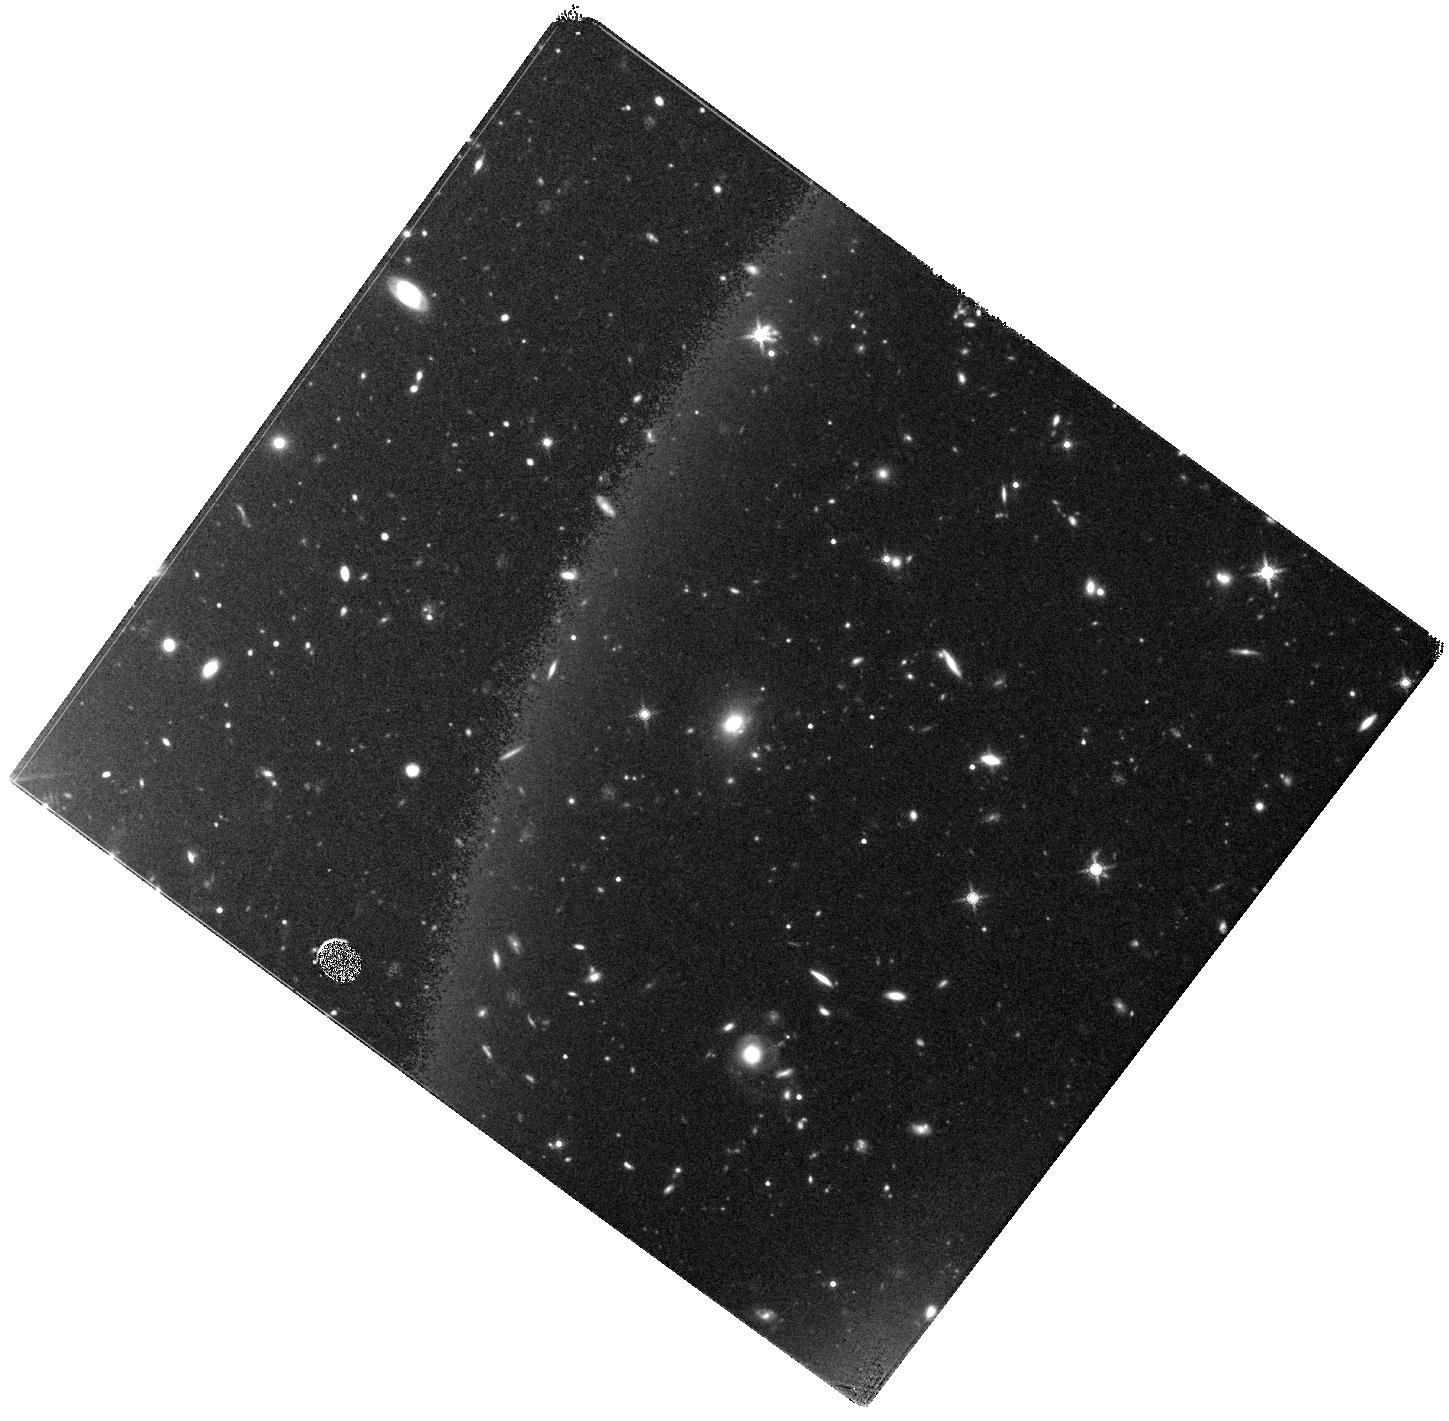
Target: SPT0348-62. Instrument: WFC3/IR. Filter: F160W. Exposure: 44 min. Observation ID: hst_15997_01_wfc3_ir_f160w_ie6q01

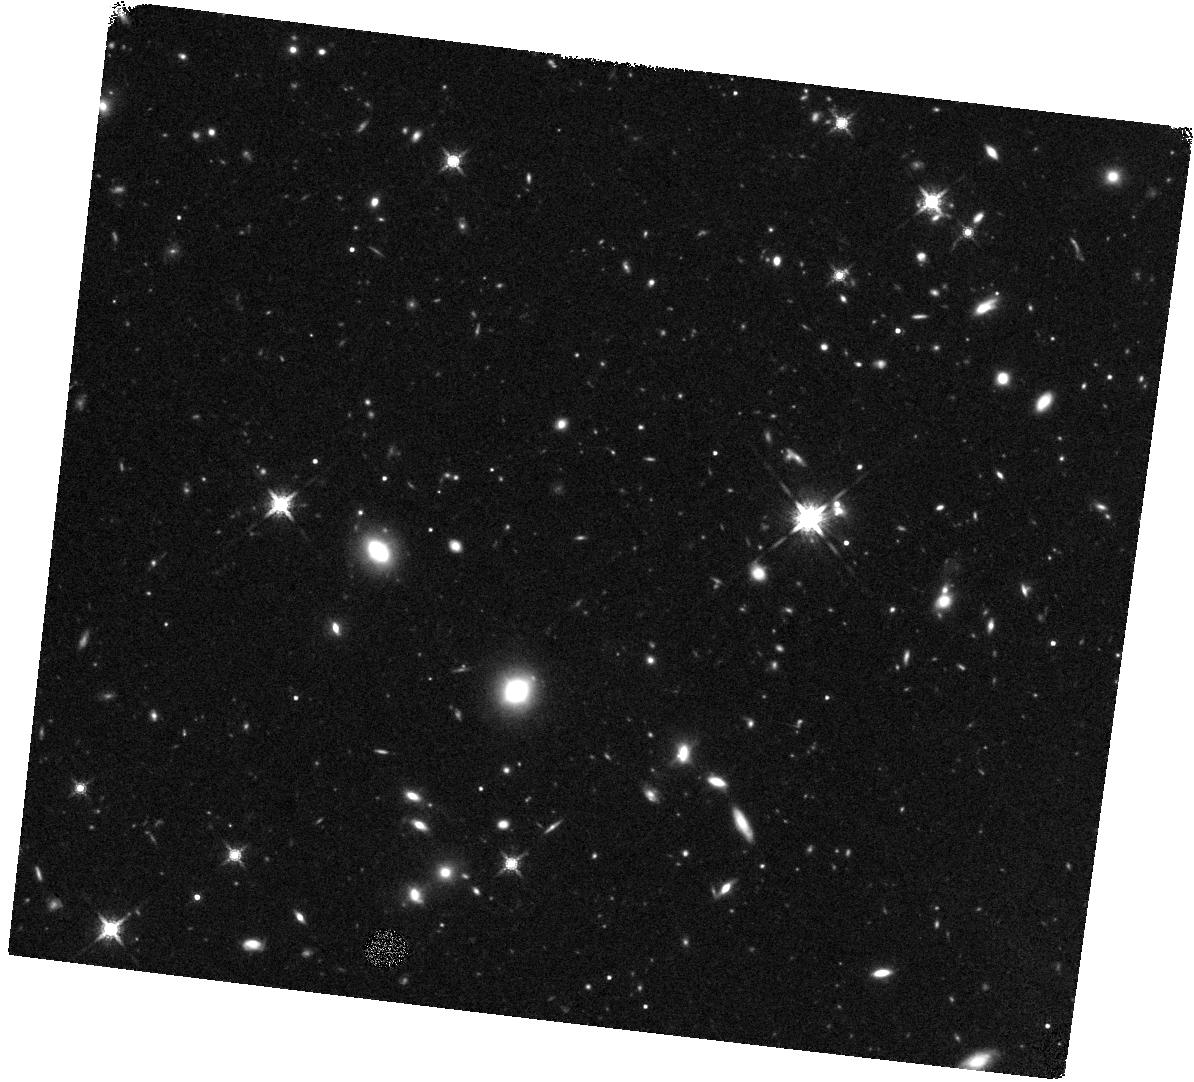
Target: SPT0348-62-OFFSET. Instrument: WFC3/IR. Filter: F160W. Exposure: 44 min. Observation ID: hst_15997_07_wfc3_ir_f160w_ie6q07

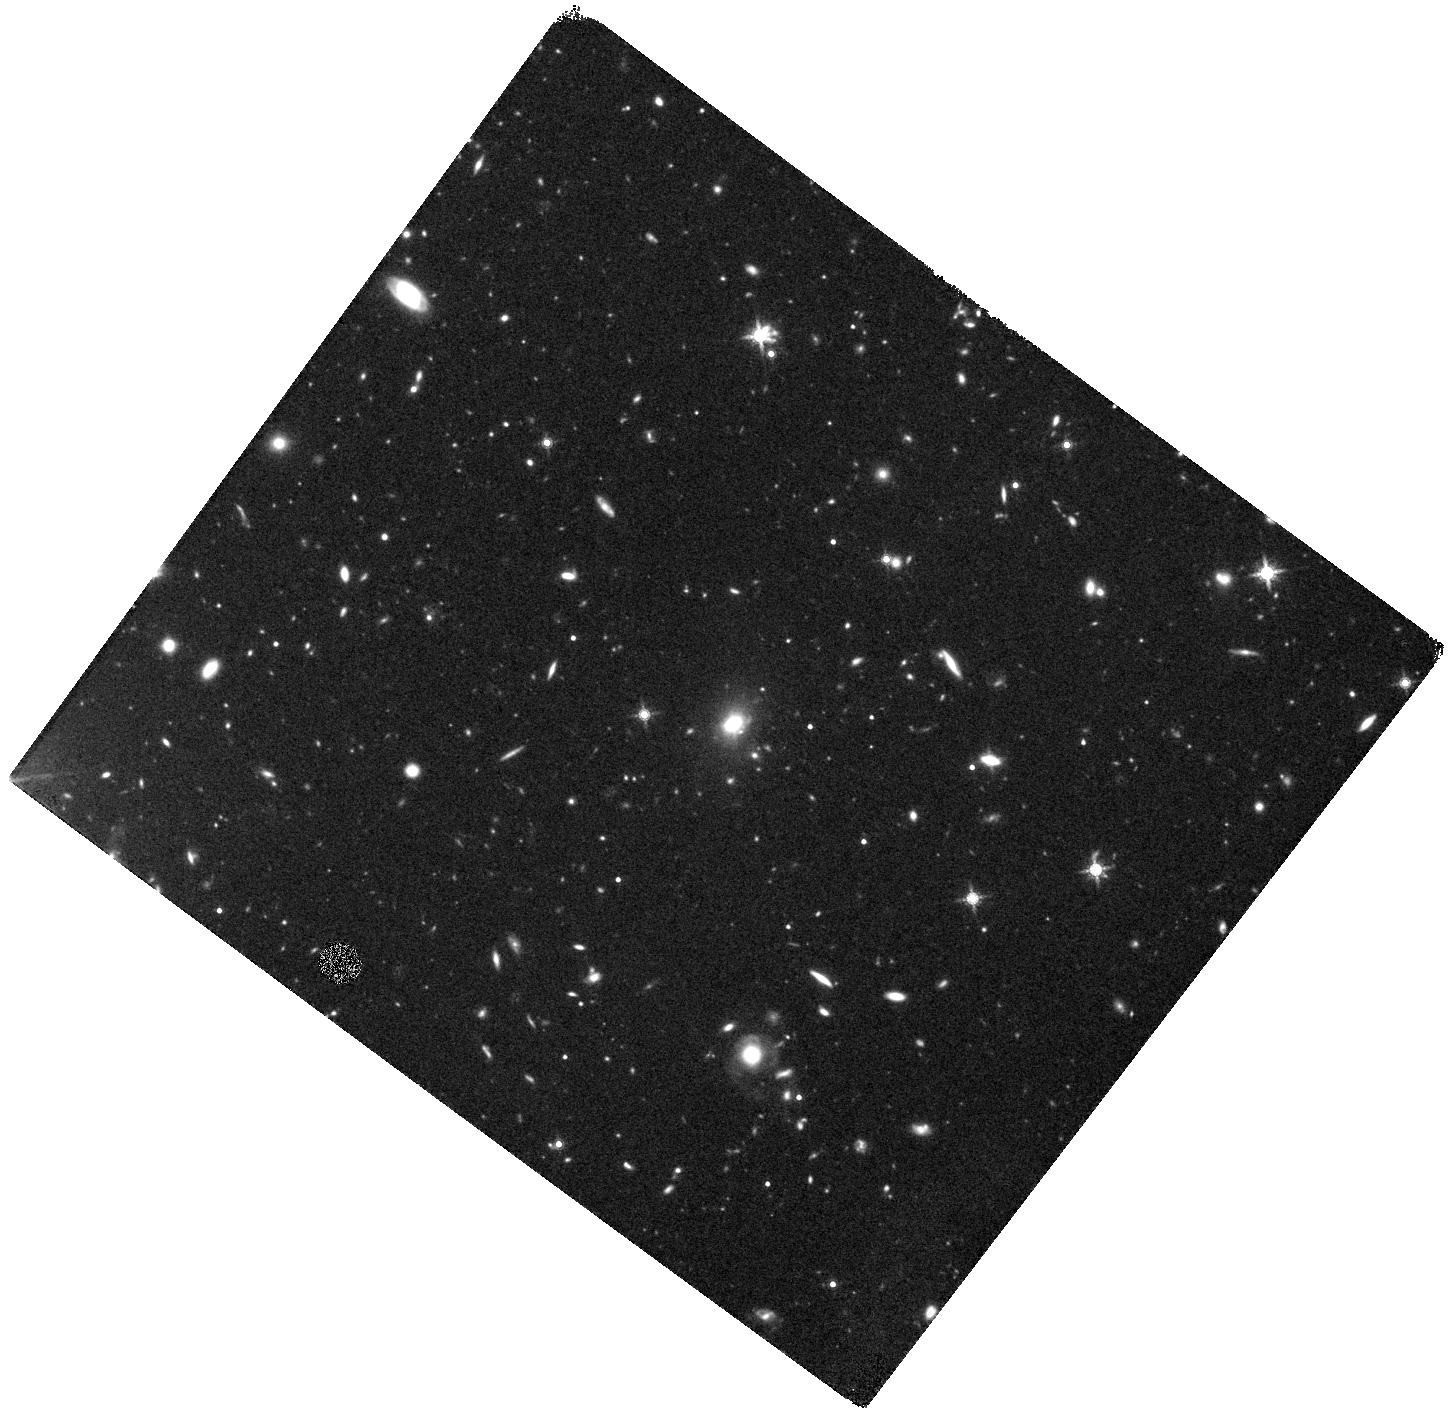
Target: SPT0348-62. Instrument: WFC3/IR. Filter: F160W. Exposure: 44 min. Observation ID: hst_15997_04_wfc3_ir_f160w_ie6q04

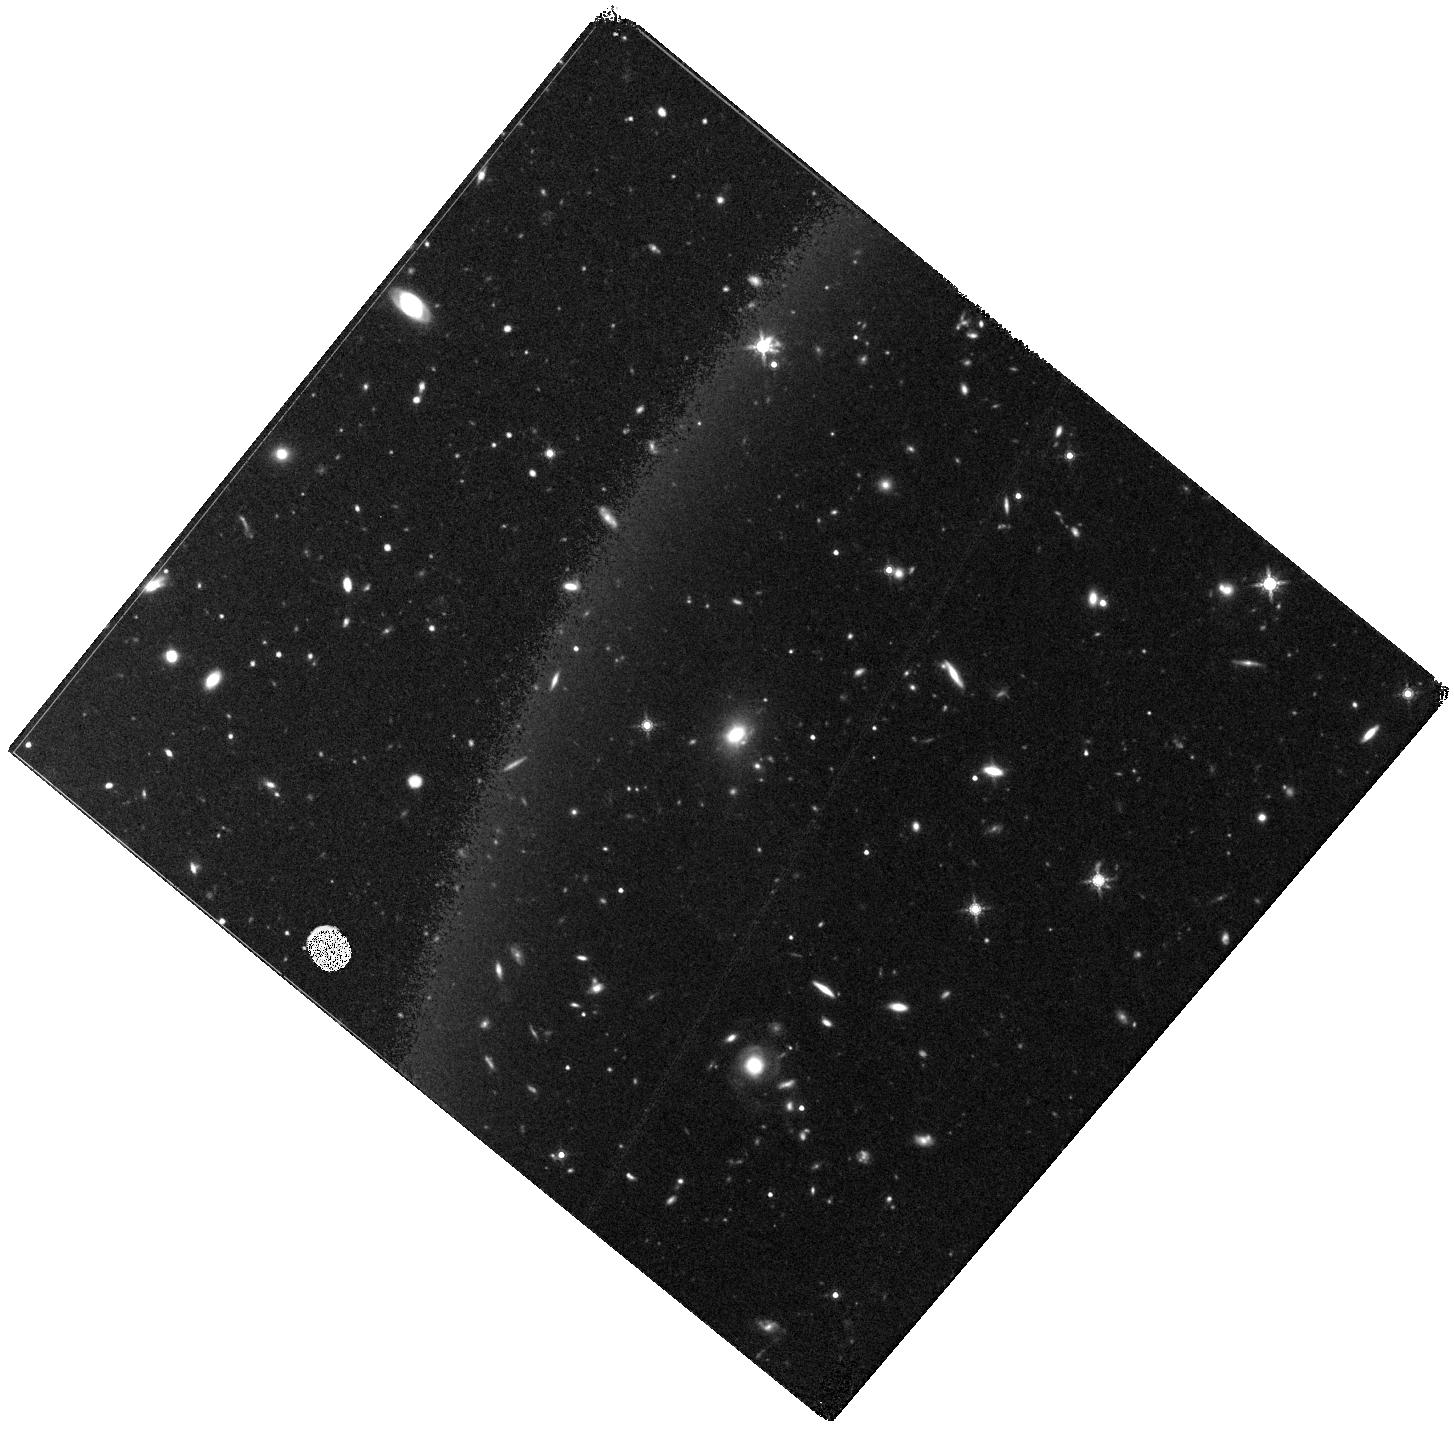
Target: SPT0348-62. Instrument: WFC3/IR. Filter: F160W. Exposure: 44 min. Observation ID: hst_15997_03_wfc3_ir_f160w_ie6q03

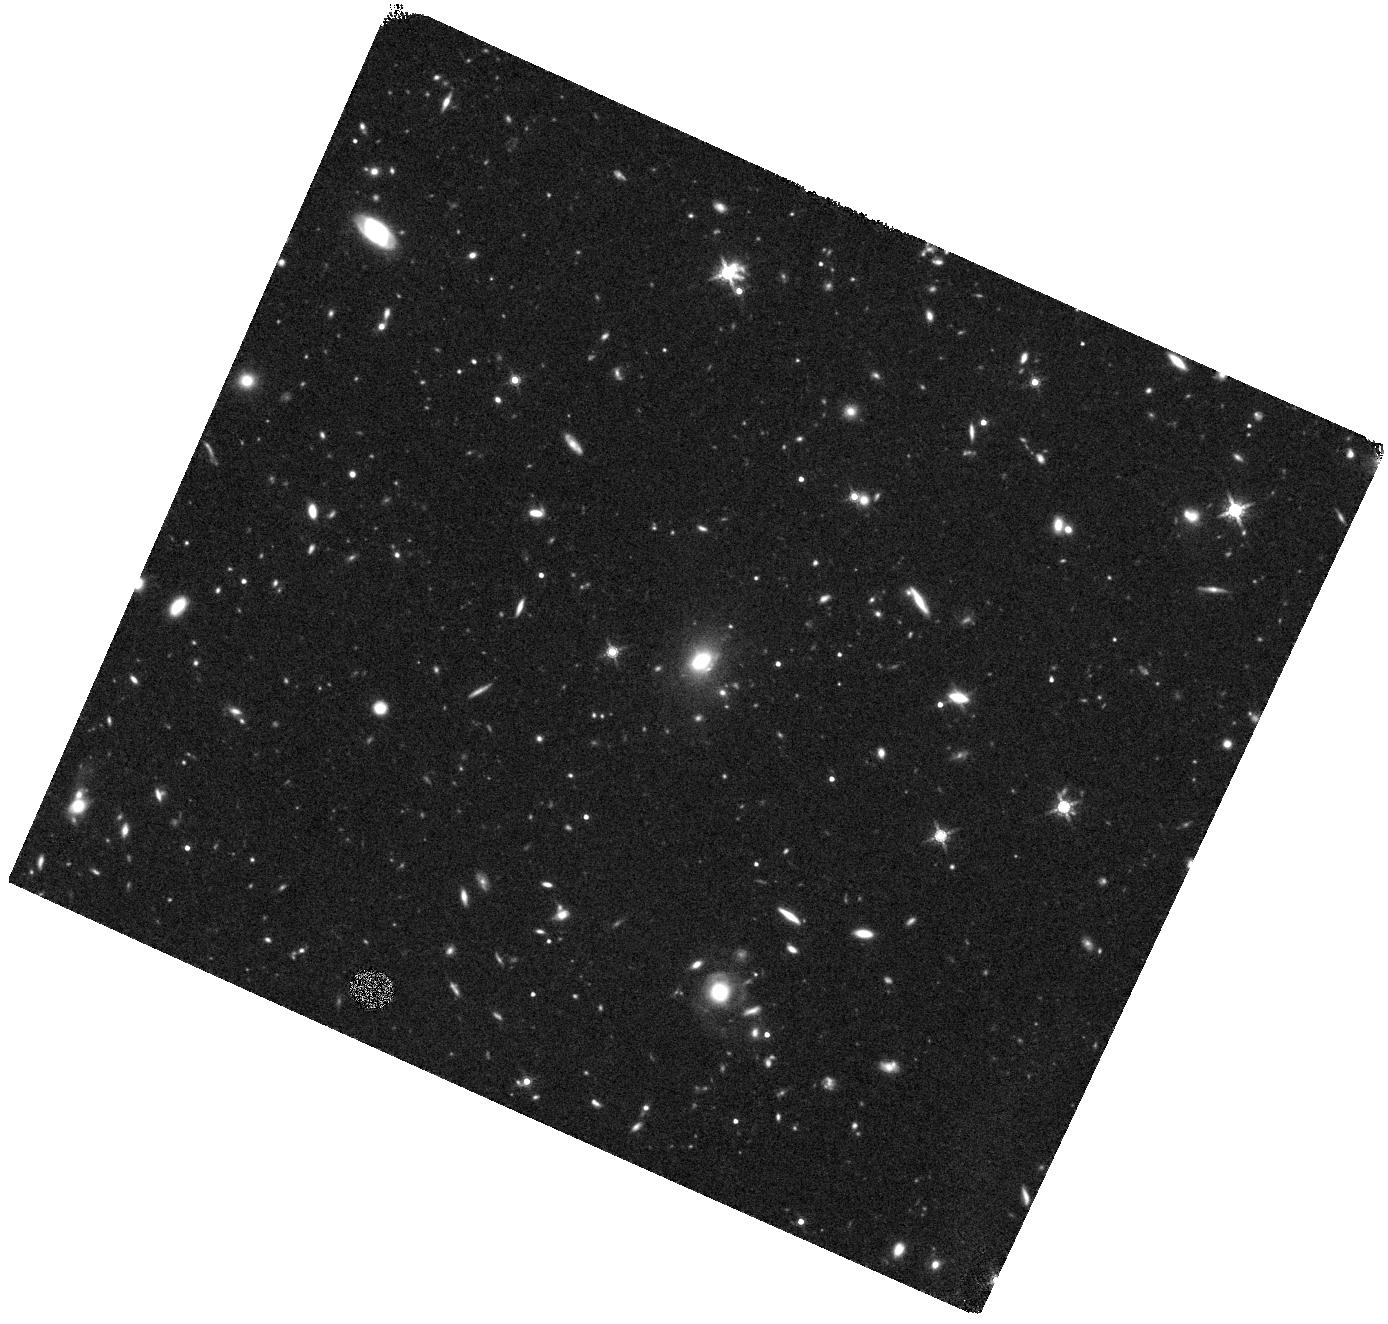
Target: SPT0348-62. Instrument: WFC3/IR. Filter: F160W. Exposure: 44 min. Observation ID: hst_15997_05_wfc3_ir_f160w_ie6q05

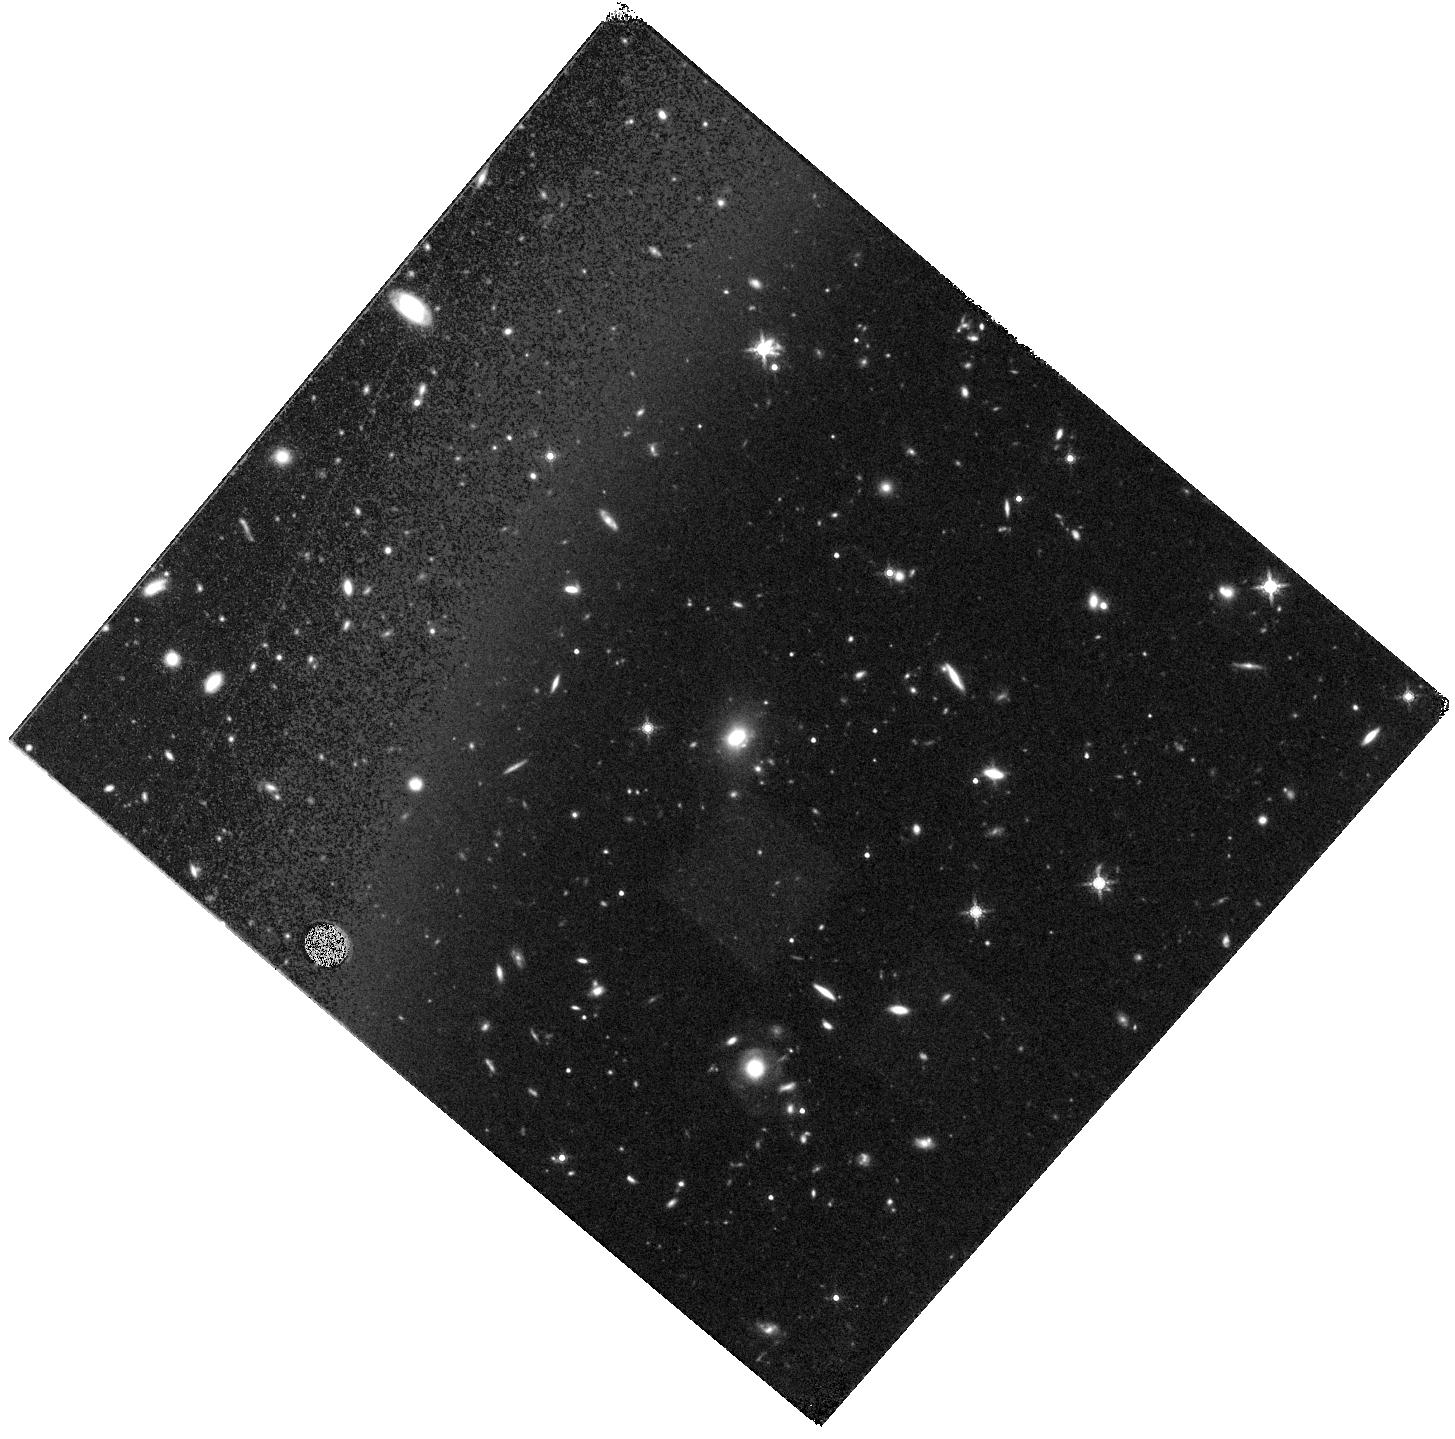
Target: SPT0348-62. Instrument: WFC3/IR. Filter: F160W. Exposure: 44 min. Observation ID: hst_15997_02_wfc3_ir_f160w_ie6q02

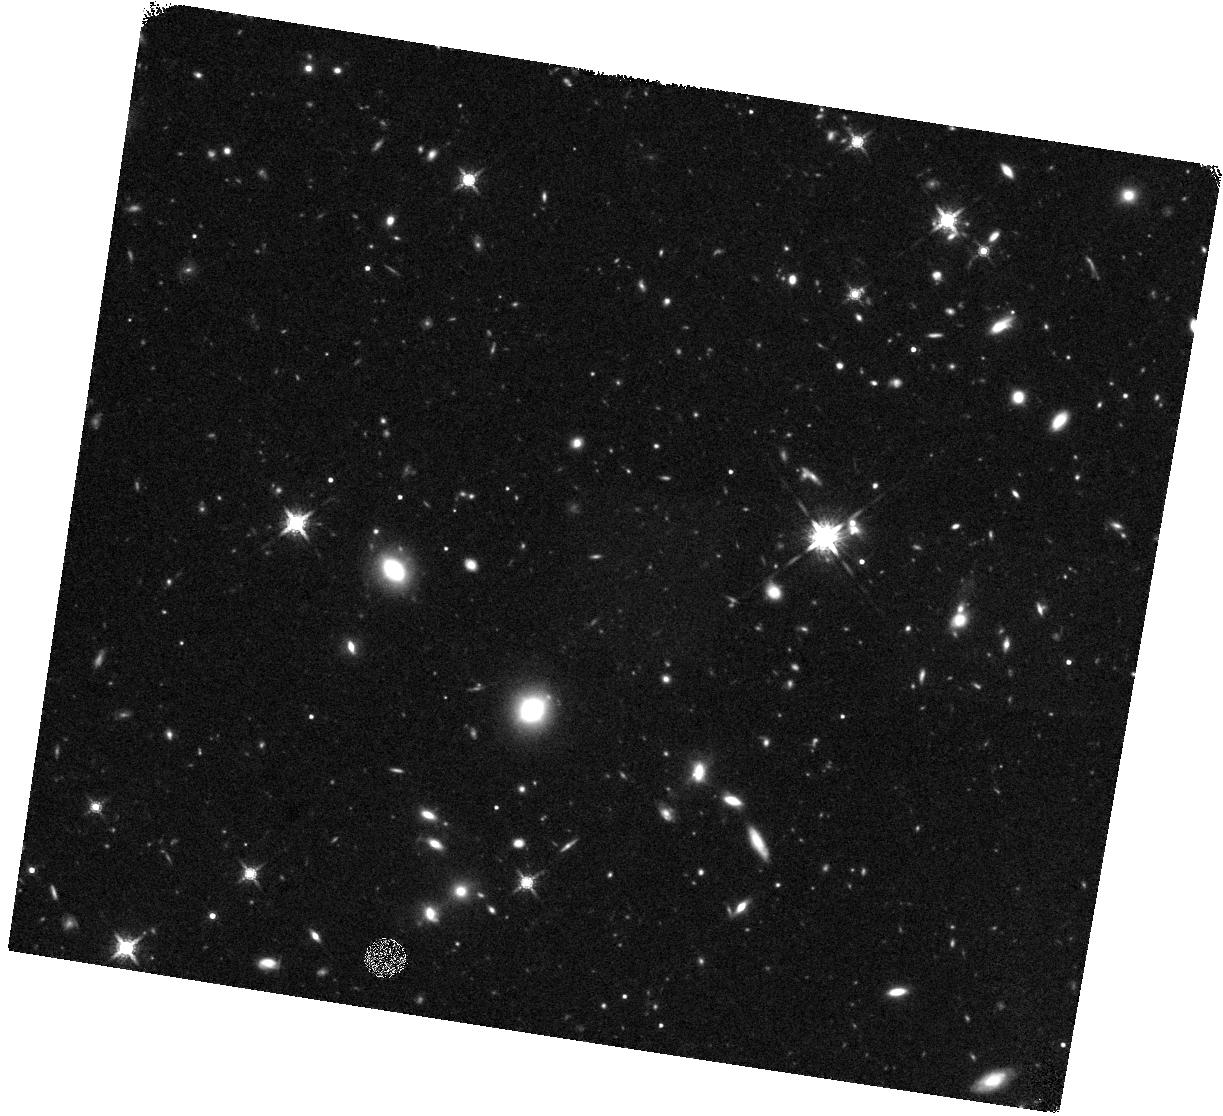
Target: SPT0348-62-OFFSET. Instrument: WFC3/IR. Filter: F160W. Exposure: 44 min. Observation ID: hst_15997_08_wfc3_ir_f160w_ie6q08

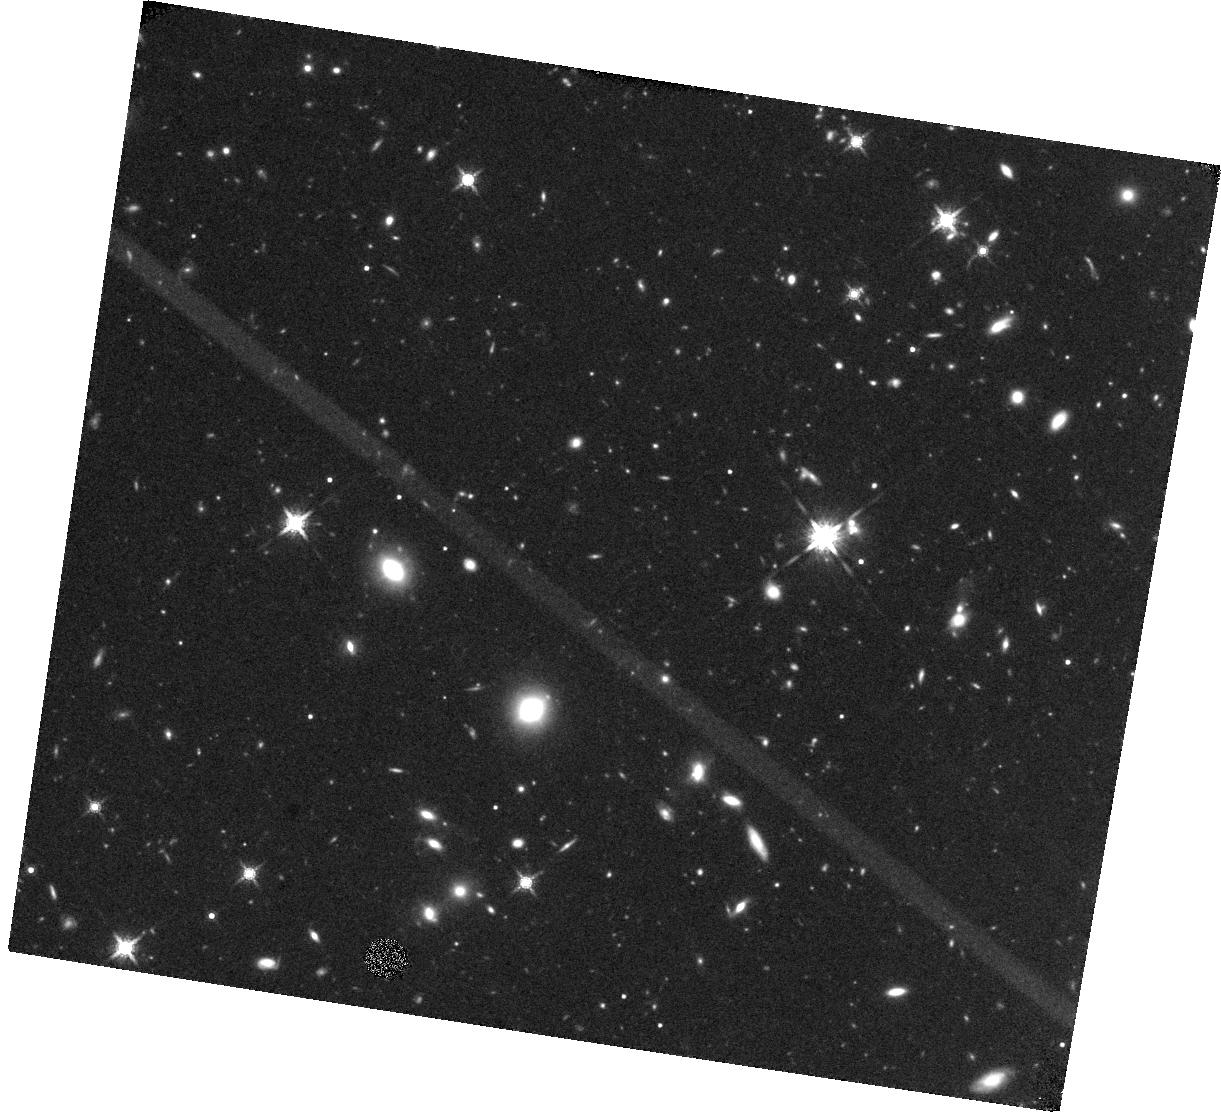
Target: SPT0348-62-OFFSET. Instrument: WFC3/IR. Filter: F160W. Exposure: 44 min. Observation ID: hst_15997_06_wfc3_ir_f160w_ie6q06

The growth of supermassive black holes in the first massive structures (PI: Canning, Rebecca E. A.)

We propose joint Chandra 250 ks and 8 orbit HST WFC3/F160W imaging of SPT0348-62, the highest-redshift (z=5.7), densest, massive proto-cluster yet. The sources so far confirmed to be in the SPT0348-62 protocluster are both remarkable, in mass and source density, and yet are only the tip of the iceberg. We propose observations which will identify and characterize all bright AGN which may be present within this rapidly forming structure, their host galaxy stellar masses and specific star formation rates.